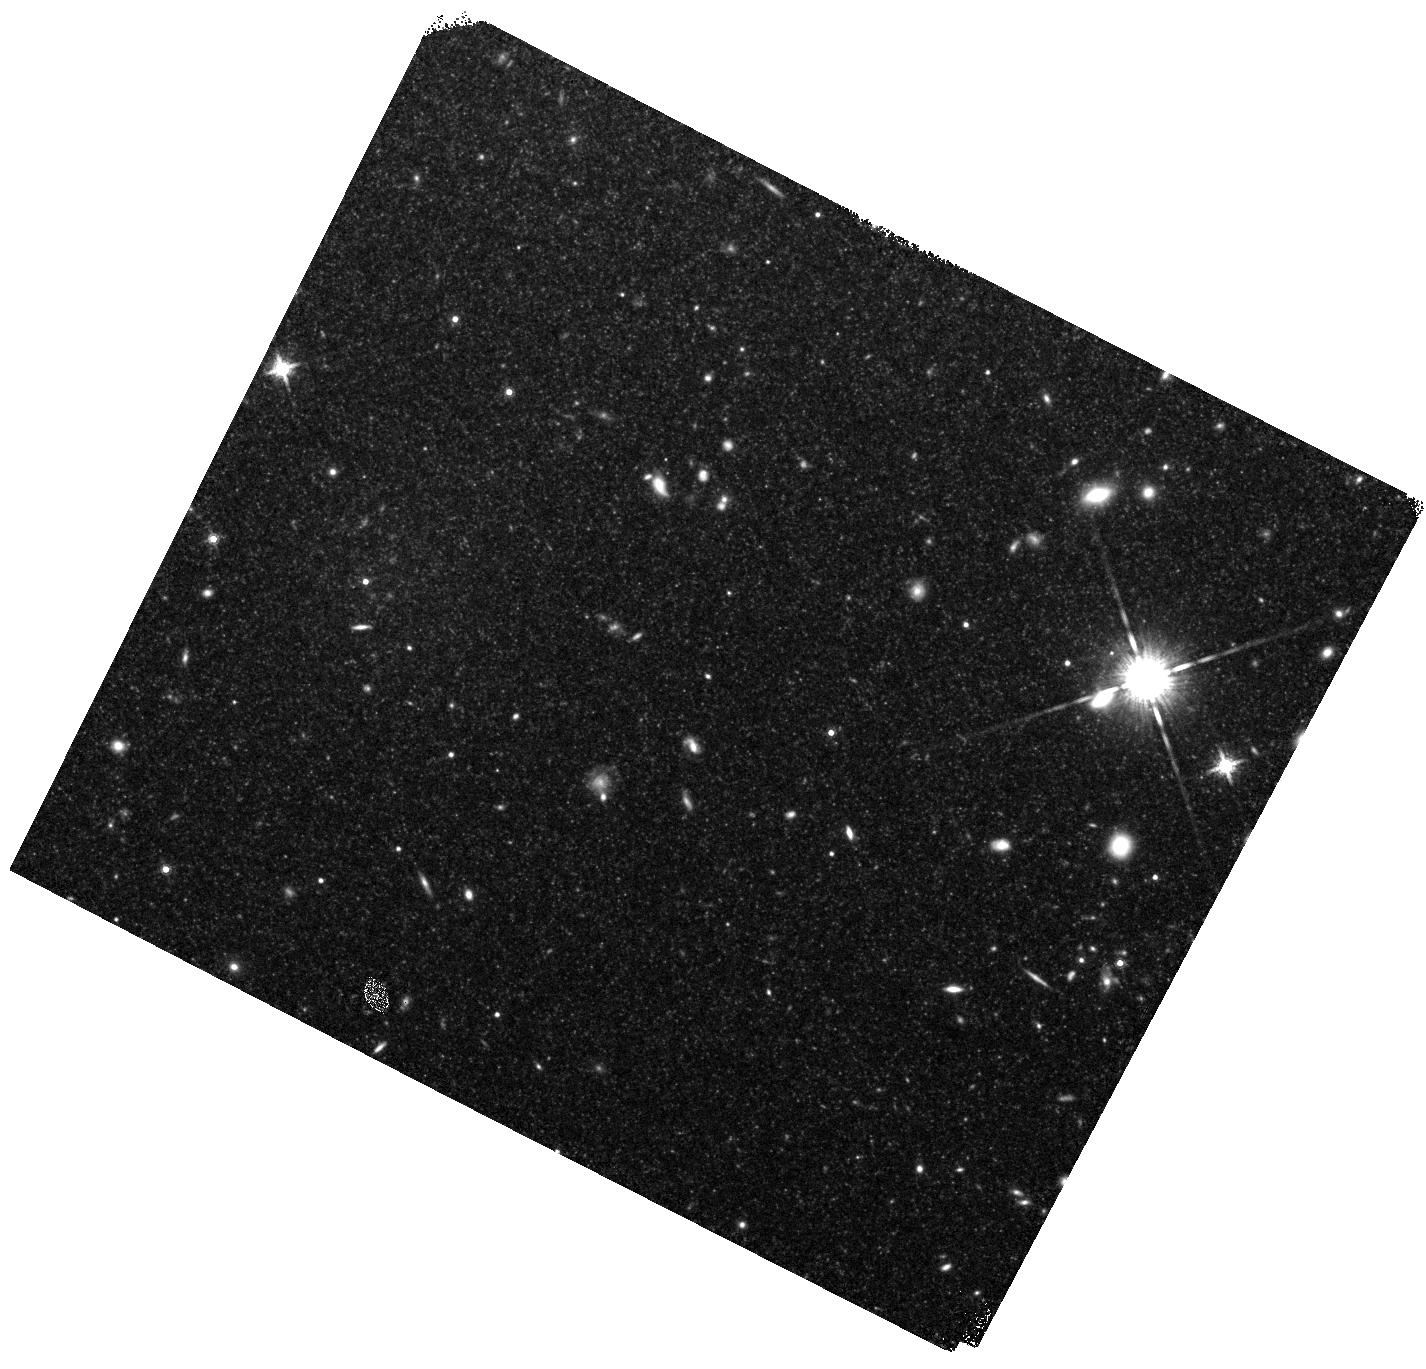
Target: field at RA 190.942°, Dec 11.421°
Instrument: WFC3/IR
Filter: F160W
Exposure: 23 min
Observation ID: hst_12369_04_wfc3_ir_f160w_iblr04

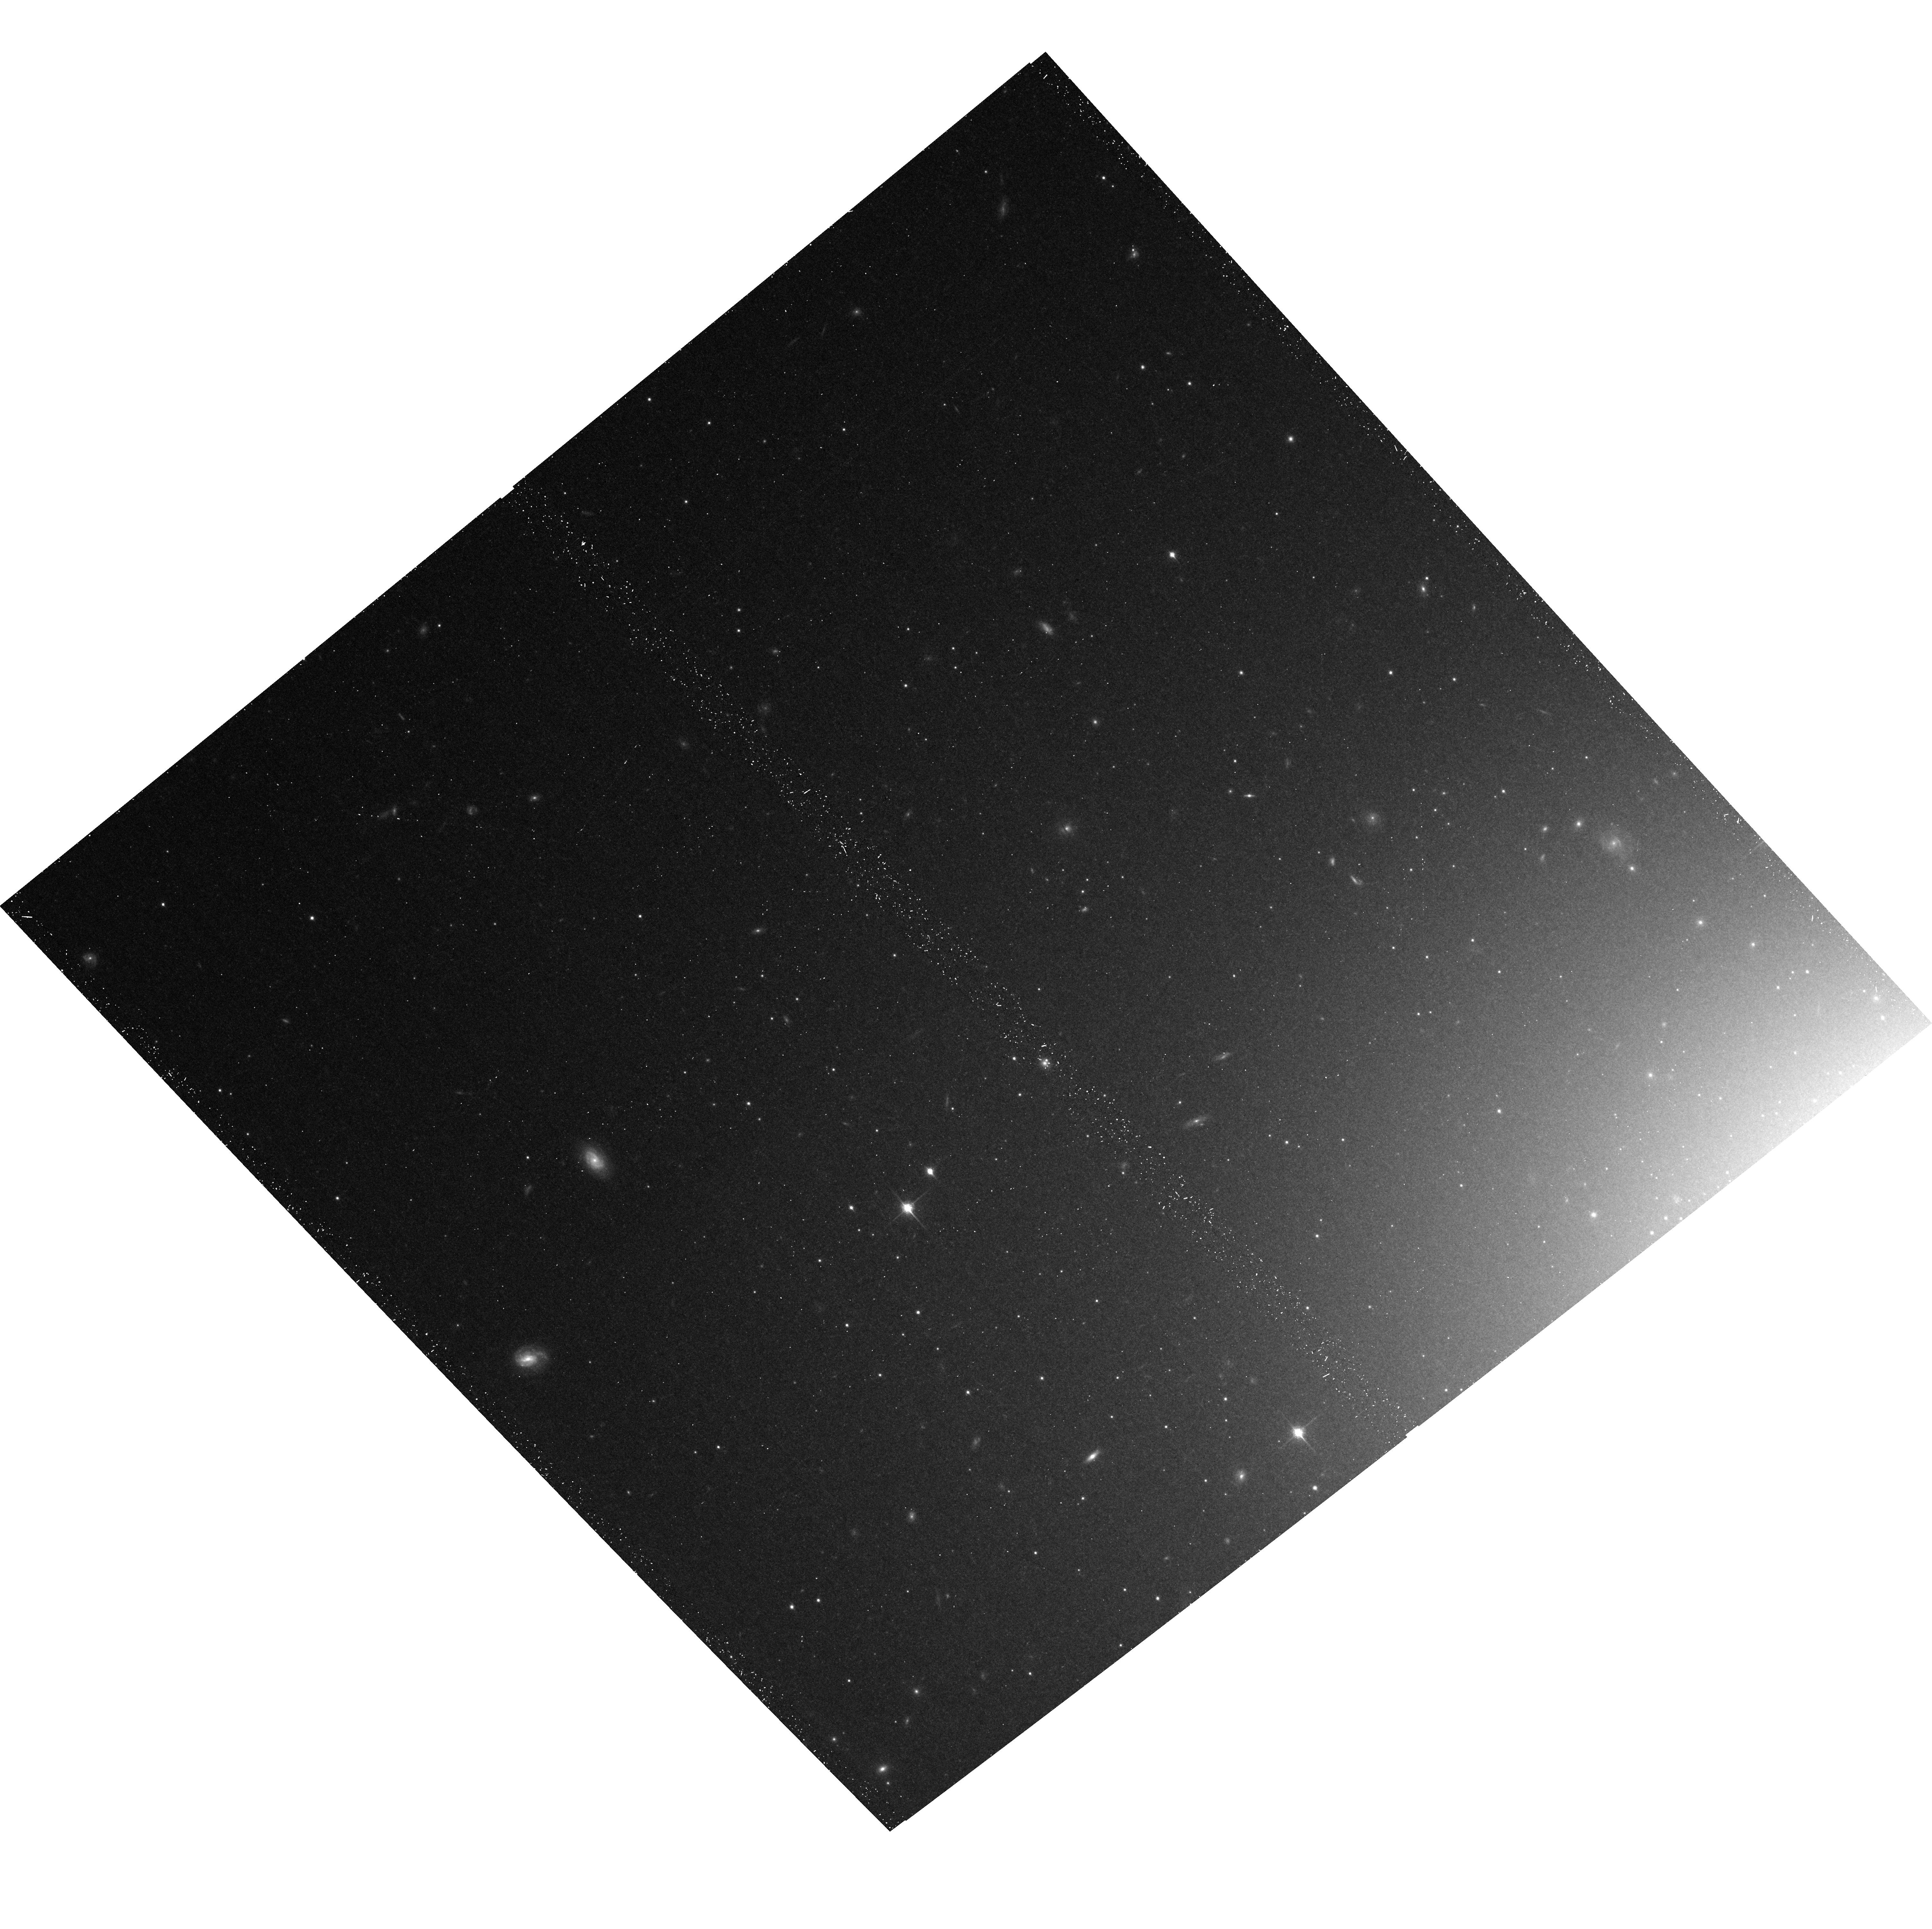
Target: NGC4649-POS1
Instrument: ACS/WFC
Filter: F850LP
Exposure: 21 min
Observation ID: hst_12369_01_acs_wfc_f850lp_jblr01

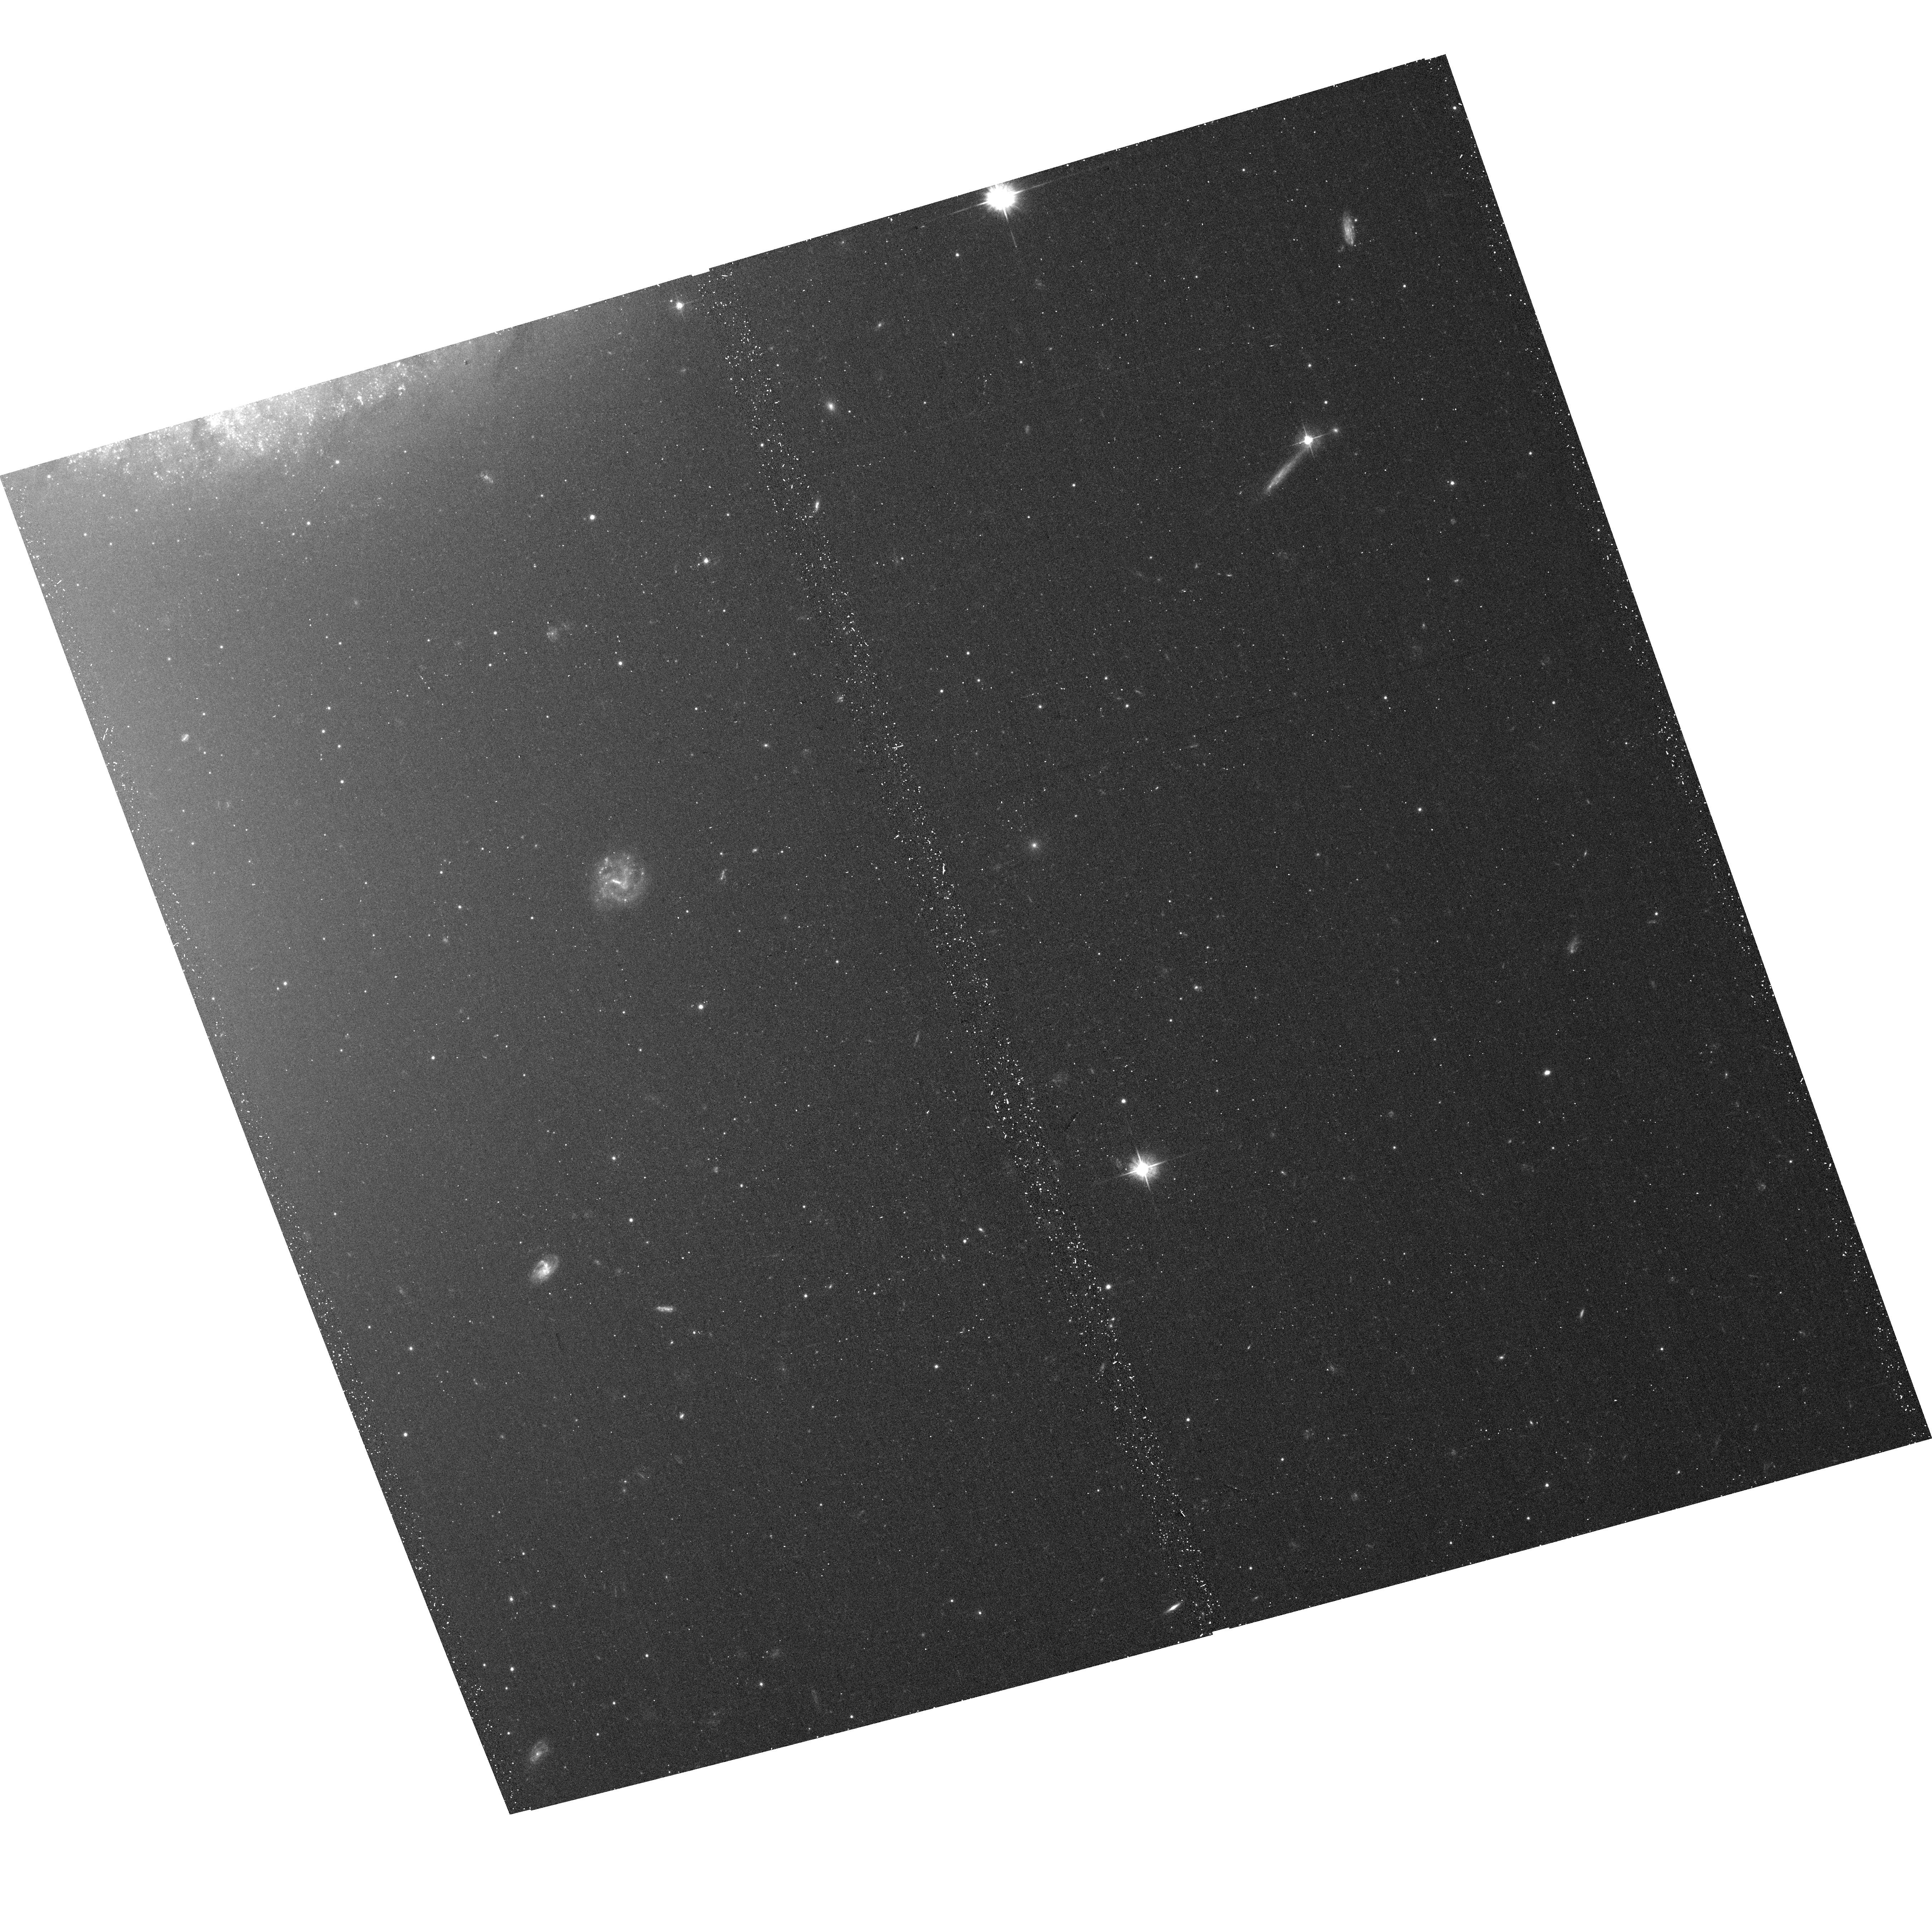
Target: NGC4649-POS5
Instrument: ACS/WFC
Filter: F475W
Exposure: 15 min
Observation ID: hst_12369_a4_acs_wfc_f475w_jblra4

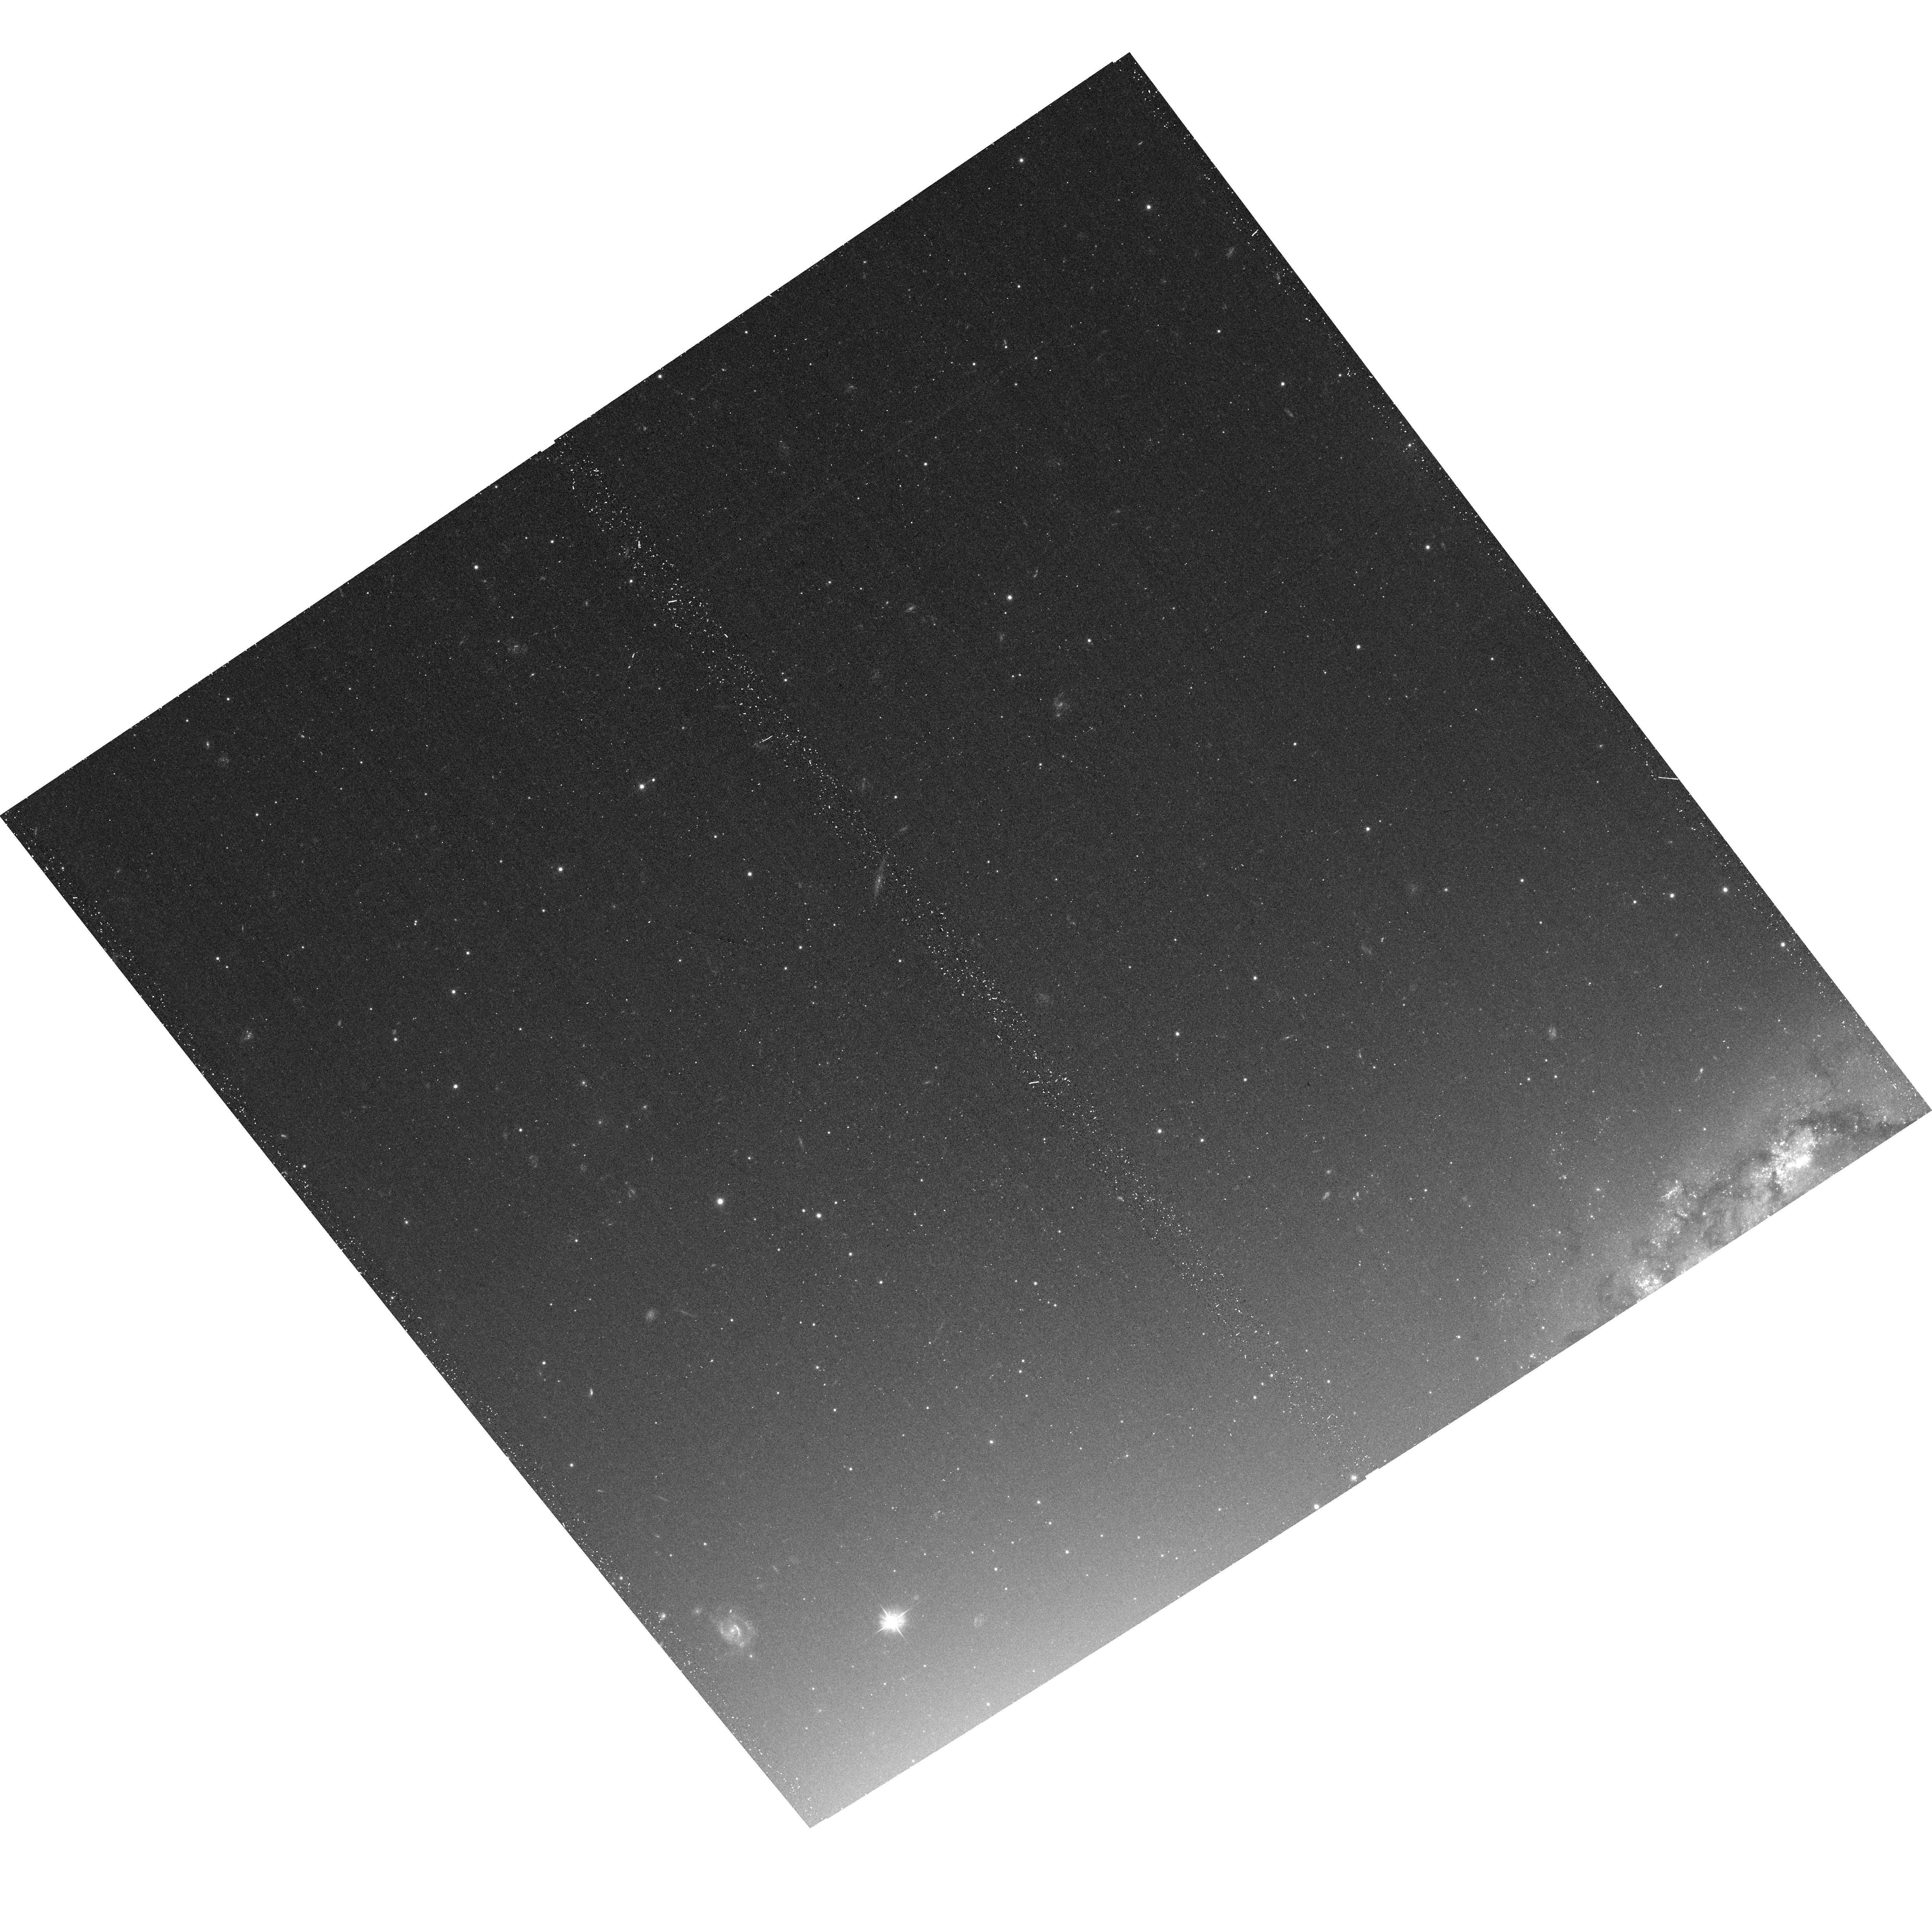
Target: NGC4649-POS3
Instrument: ACS/WFC
Filter: F475W
Exposure: 15 min
Observation ID: hst_12369_03_acs_wfc_f475w_jblr03

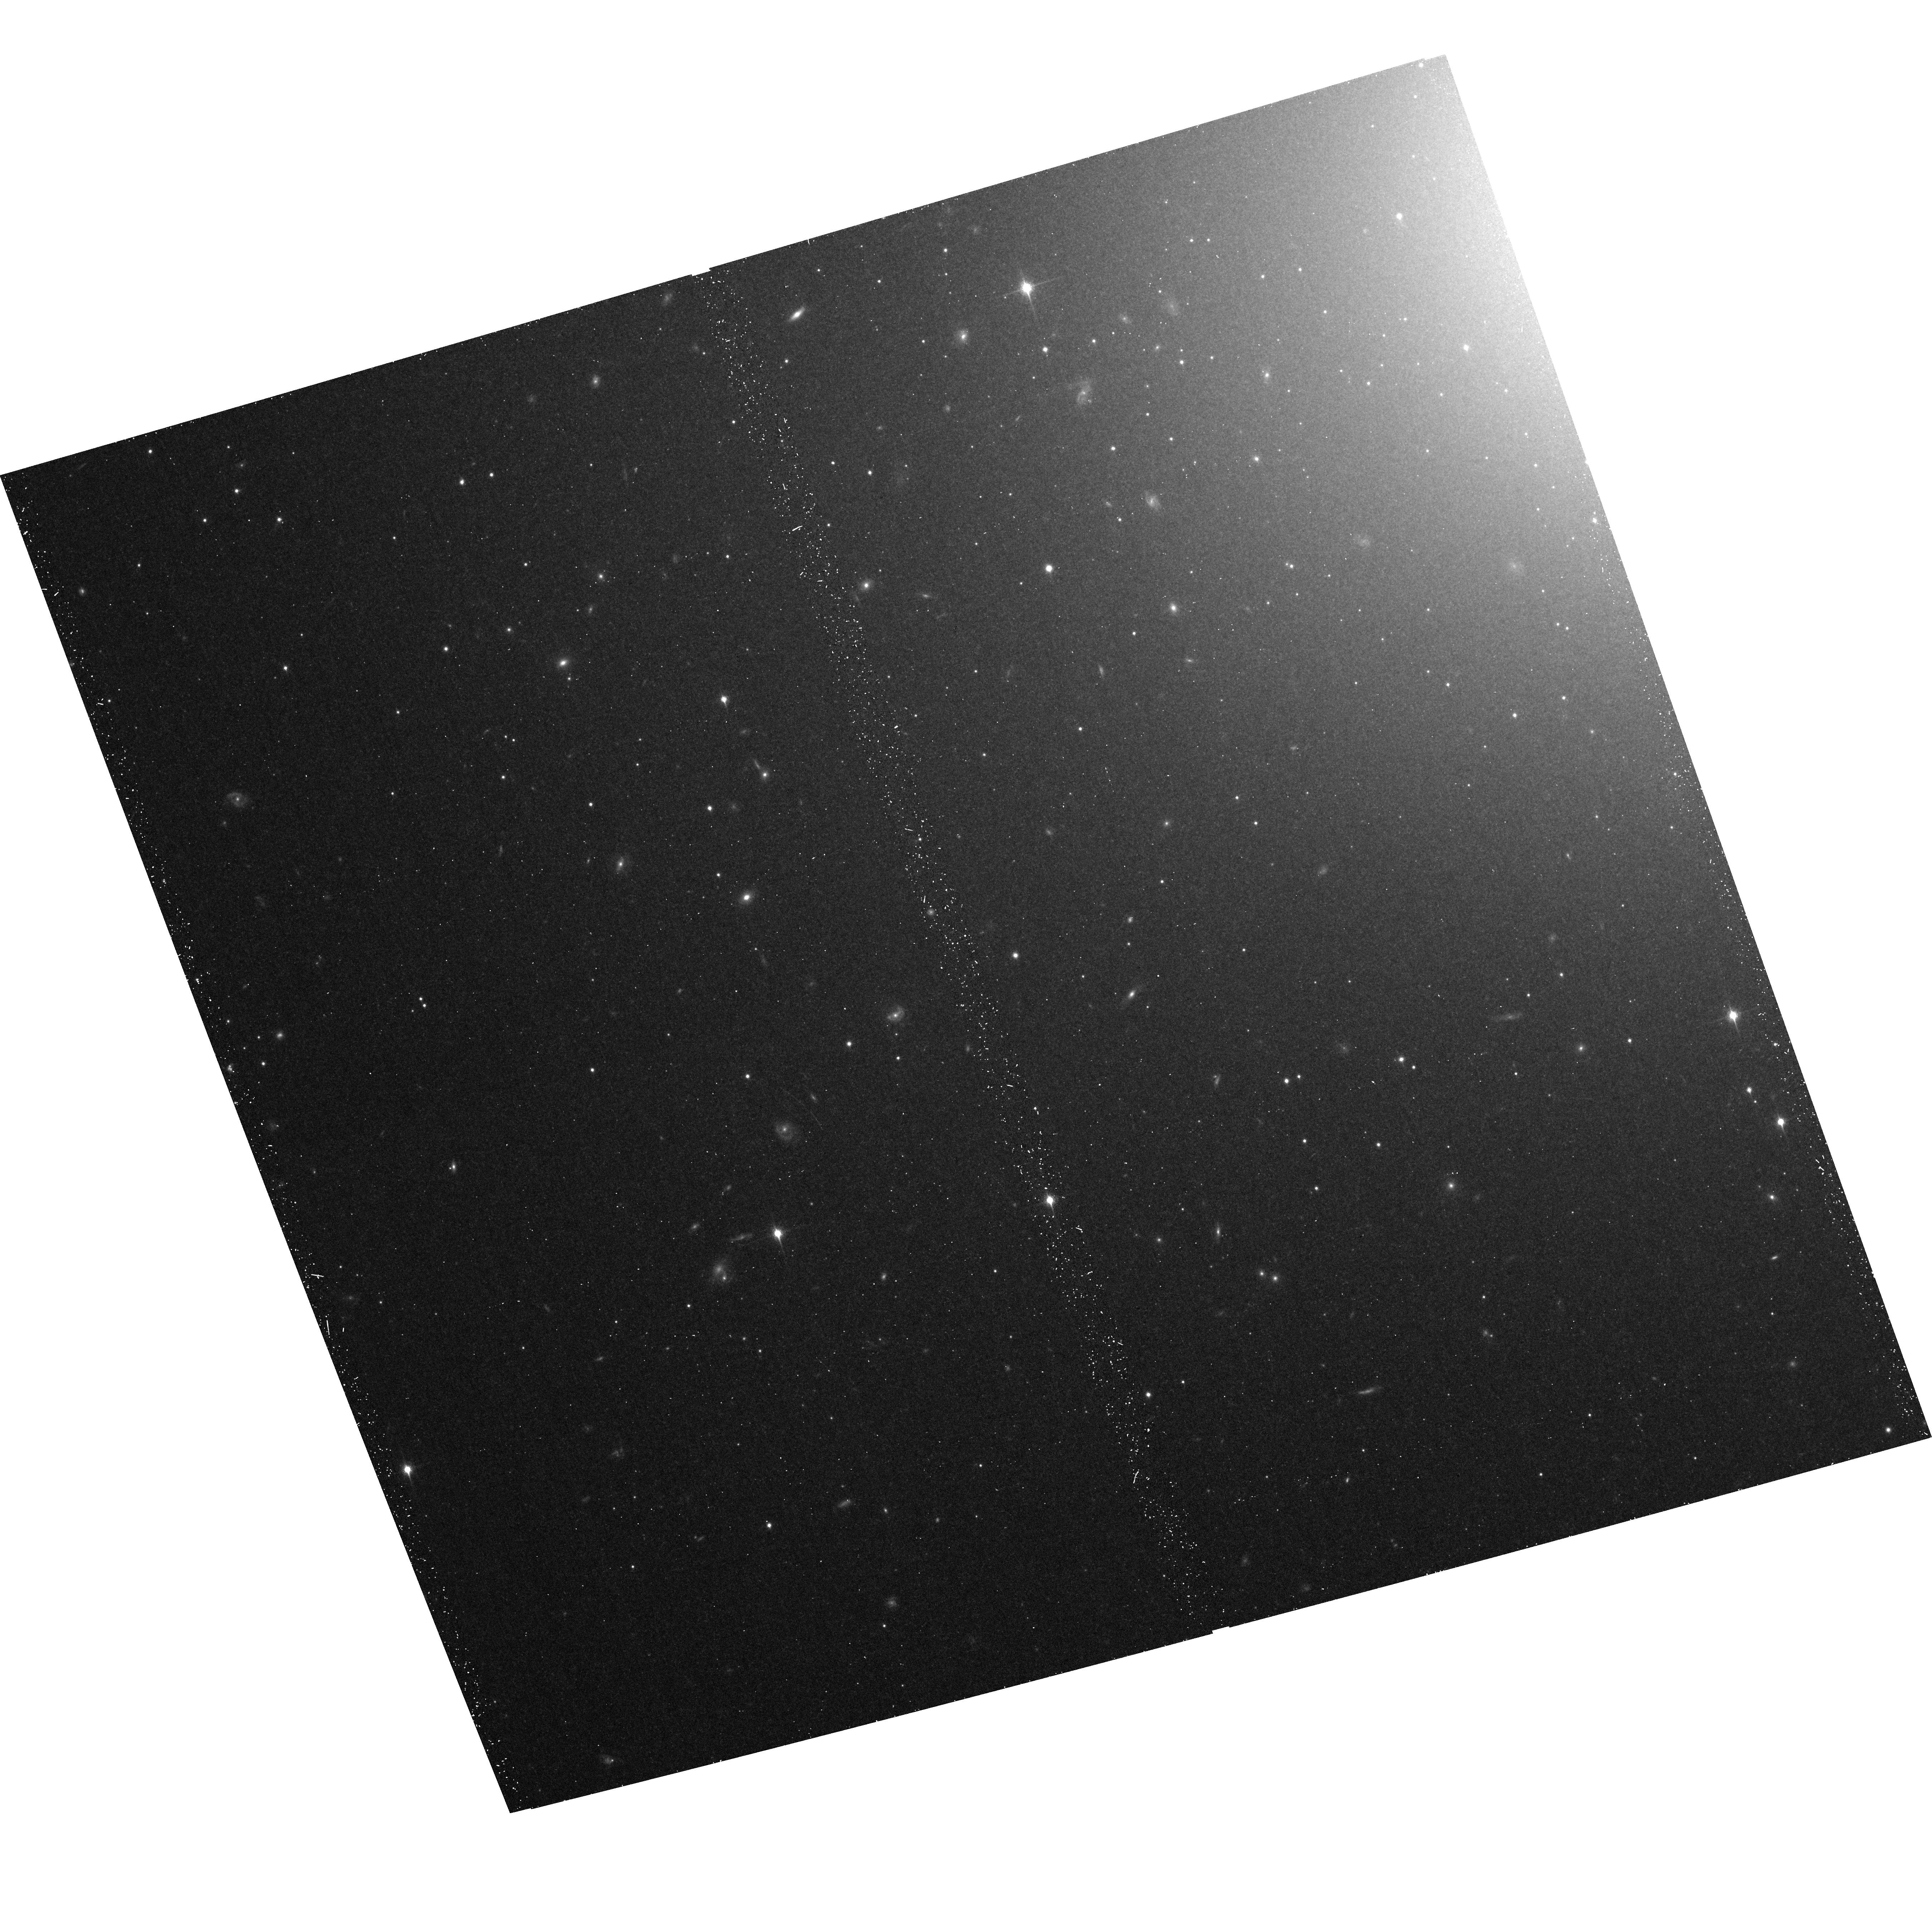
Target: NGC4649-POS2
Instrument: ACS/WFC
Filter: F850LP
Exposure: 21 min
Observation ID: hst_12369_02_acs_wfc_f850lp_jblr02

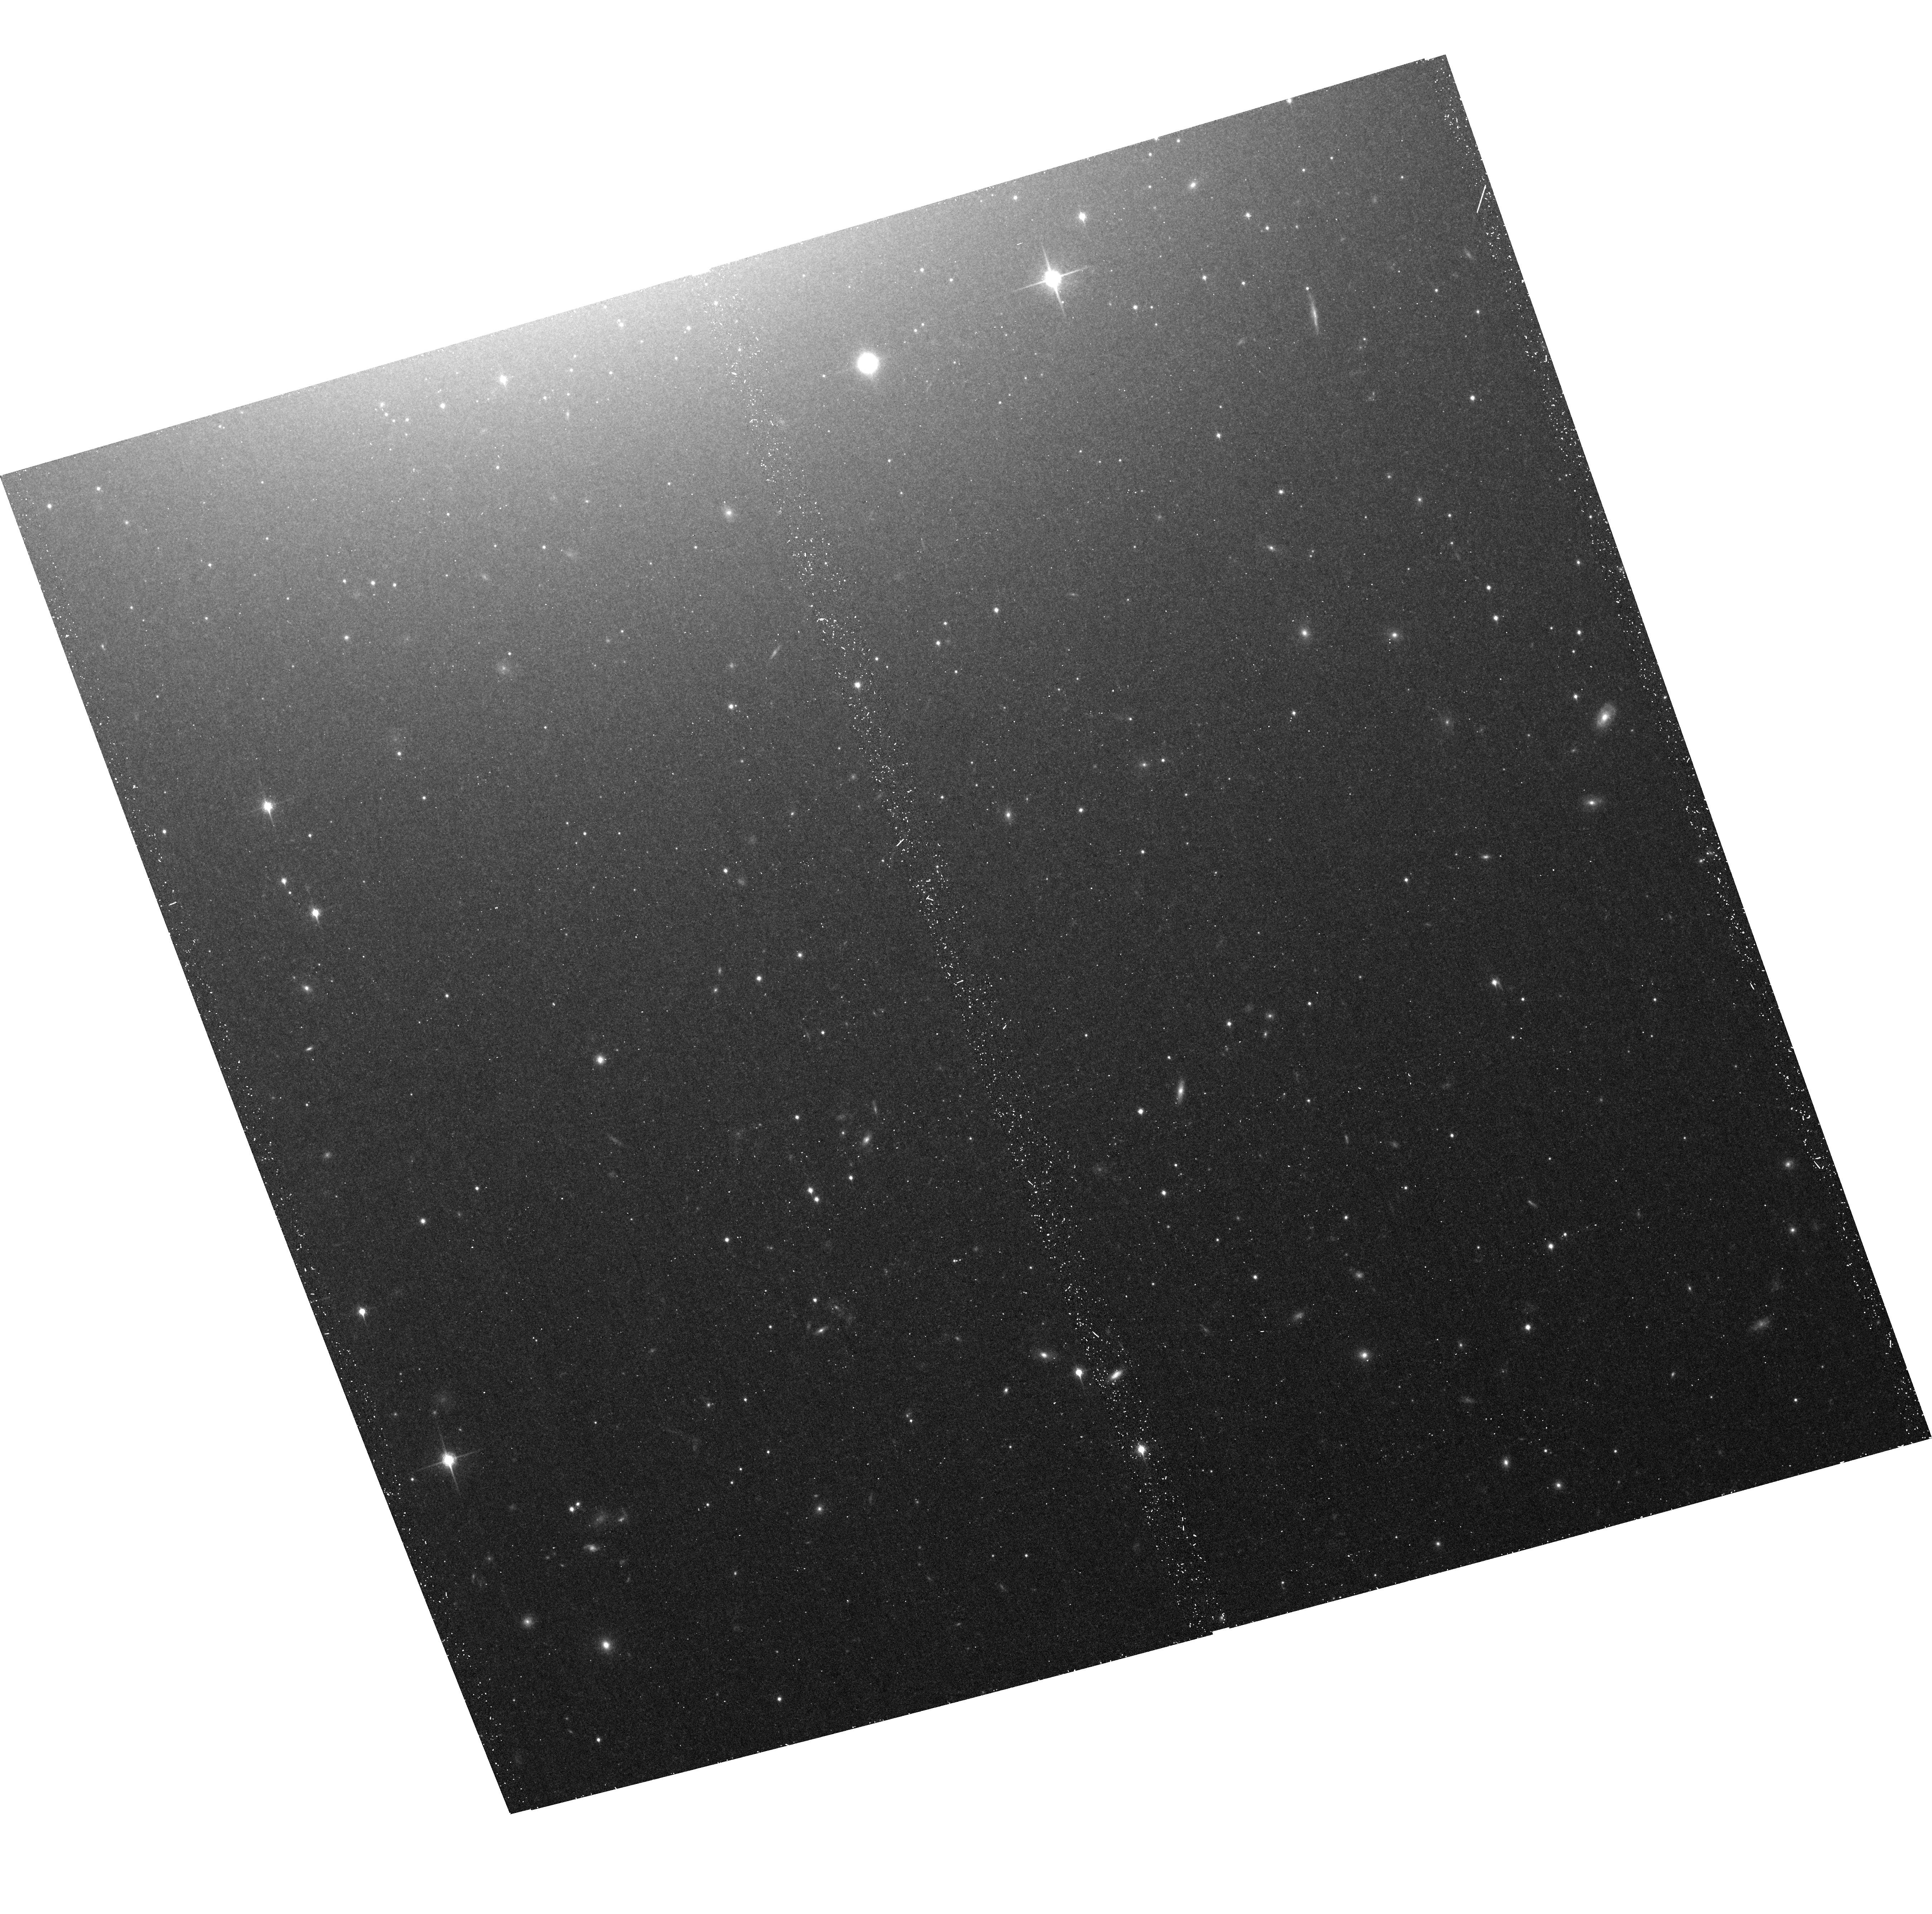
Target: NGC4649-POS4
Instrument: ACS/WFC
Filter: F850LP
Exposure: 21 min
Observation ID: hst_12369_04_acs_wfc_f850lp_jblr04

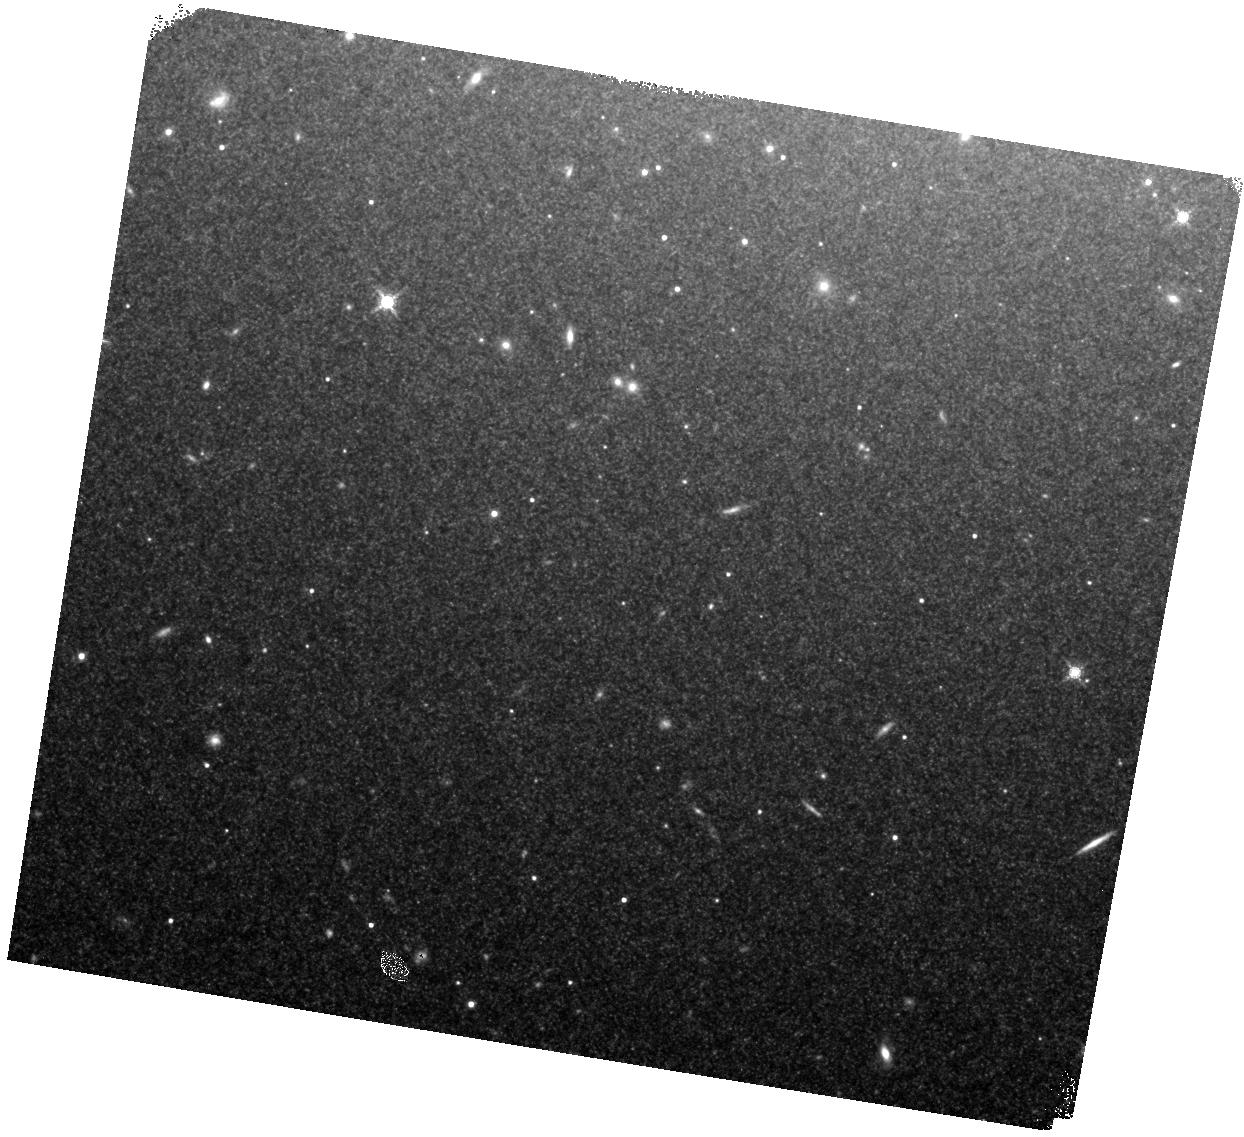
Target: field at RA 190.943°, Dec 11.500°
Instrument: WFC3/IR
Filter: F160W
Exposure: 23 min
Observation ID: hst_12369_03_wfc3_ir_f160w_iblr03

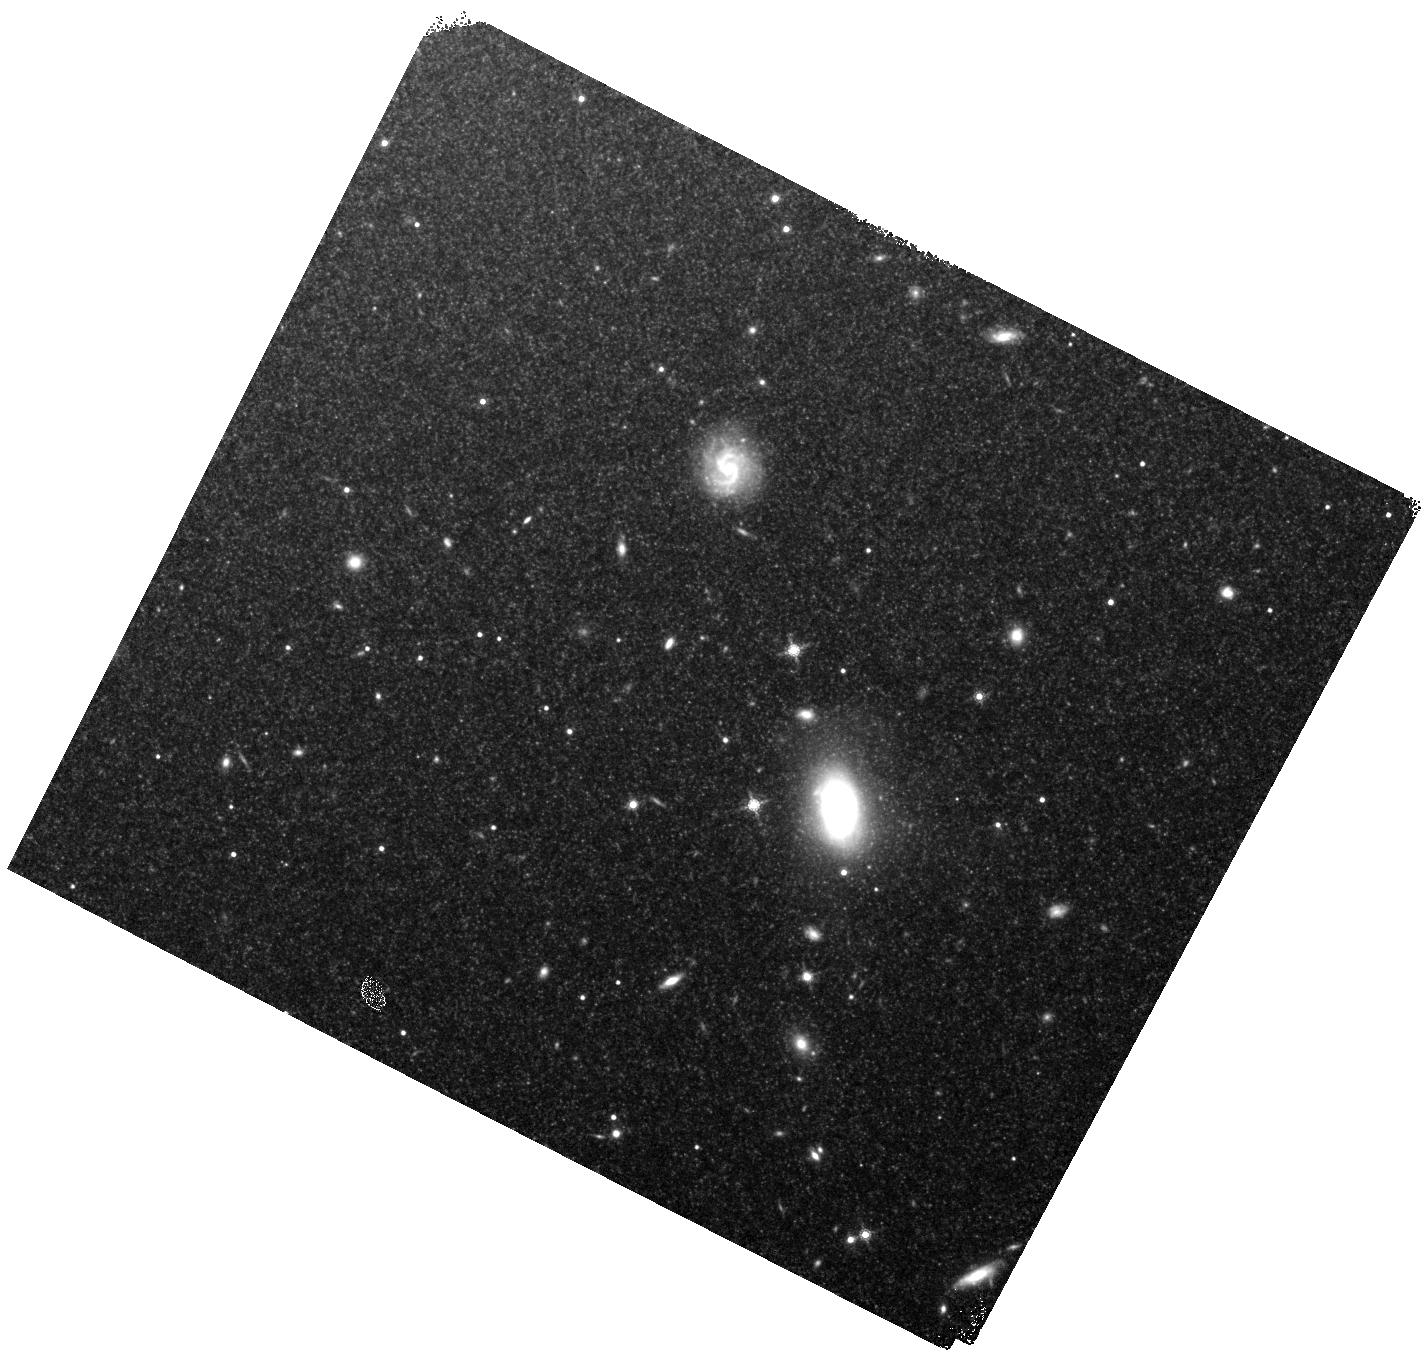
Target: field at RA 190.900°, Dec 11.461°
Instrument: WFC3/IR
Filter: F160W
Exposure: 23 min
Observation ID: hst_12369_a4_wfc3_ir_f160w_iblra4

Constraining the Transient Black Hole {Bh} Low-Mass X-Ray Binary {Lmxb} Population (PI: Fabbiano, Giuseppina)

Observations of X-ray transients have posed crucial constraints to the processes and evolution of accretion disks in LMXB populations. Yet, the data to constrain the transient behavior of the most luminous BH LMXBs does not exist to date. We propose to study this rare component of the LMXB population, by observing the giant Virgo elliptical NGC4649 with ACIS-S (twice for 100 ks each). The extraordinarily rich population of ~58 BH candidates with LX> 2 1038 erg s-1 (40 with LX> 3 1038 erg s-1) of this galaxy provides the ideal sample for this study.